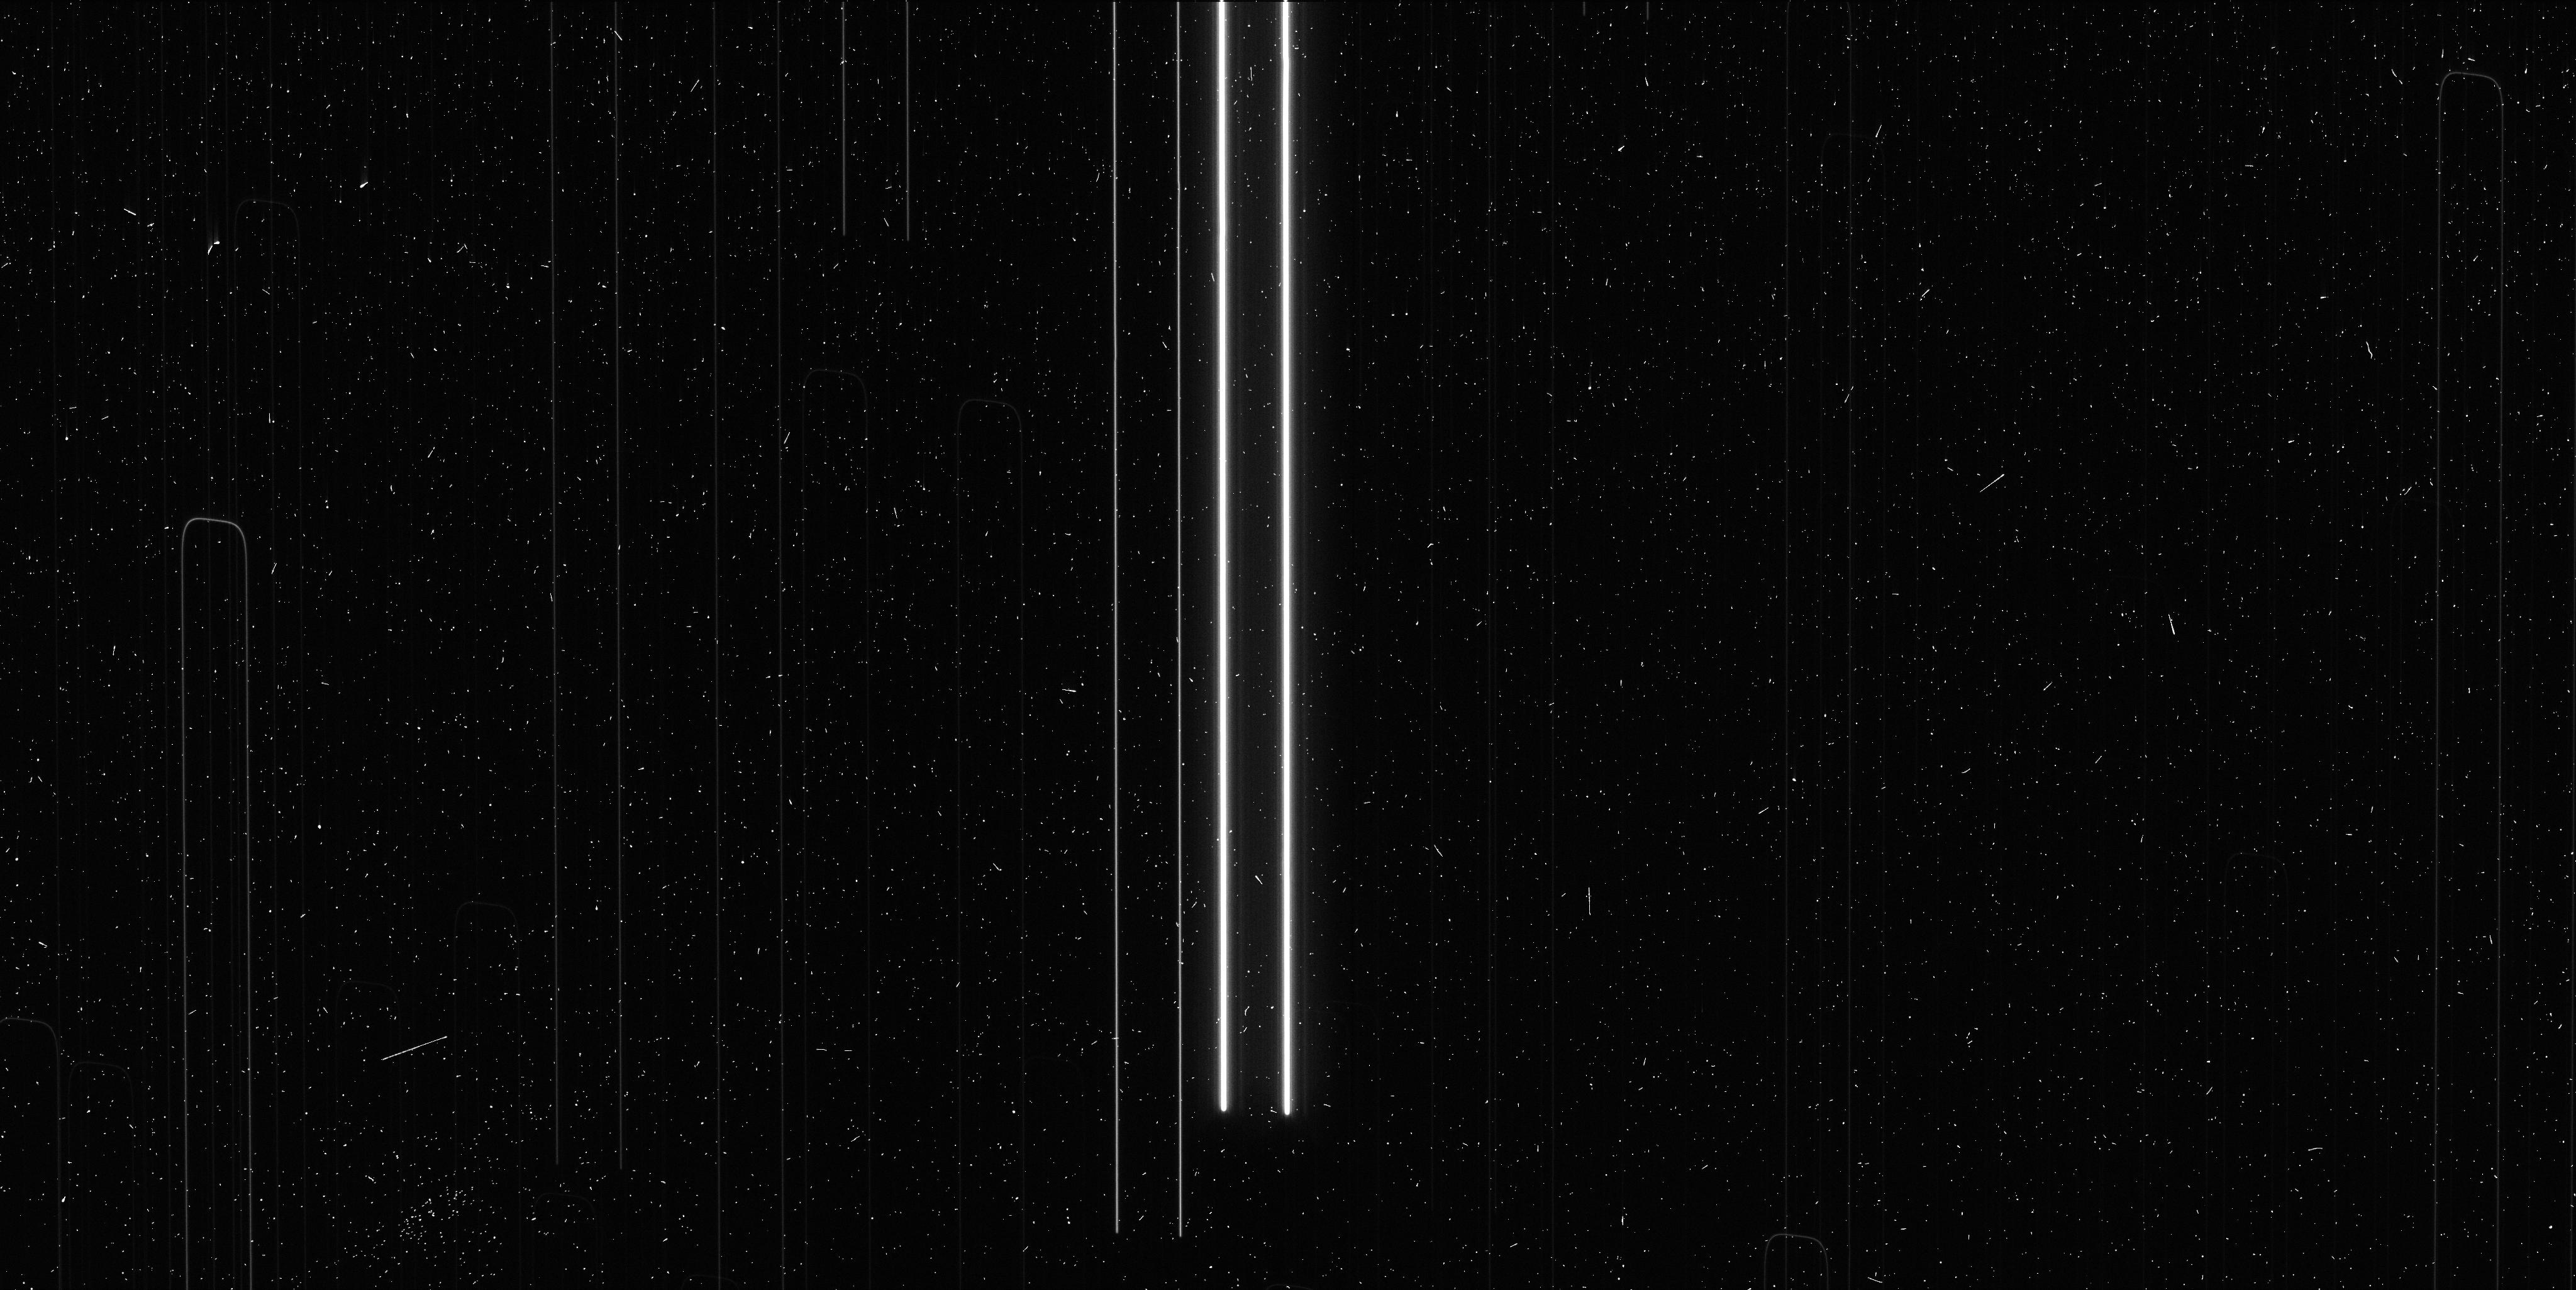
Target: V-VY-CAR. Instrument: WFC3/UVIS. Filter: F673N. Exposure: 6 min. Observation ID: ict703ijq

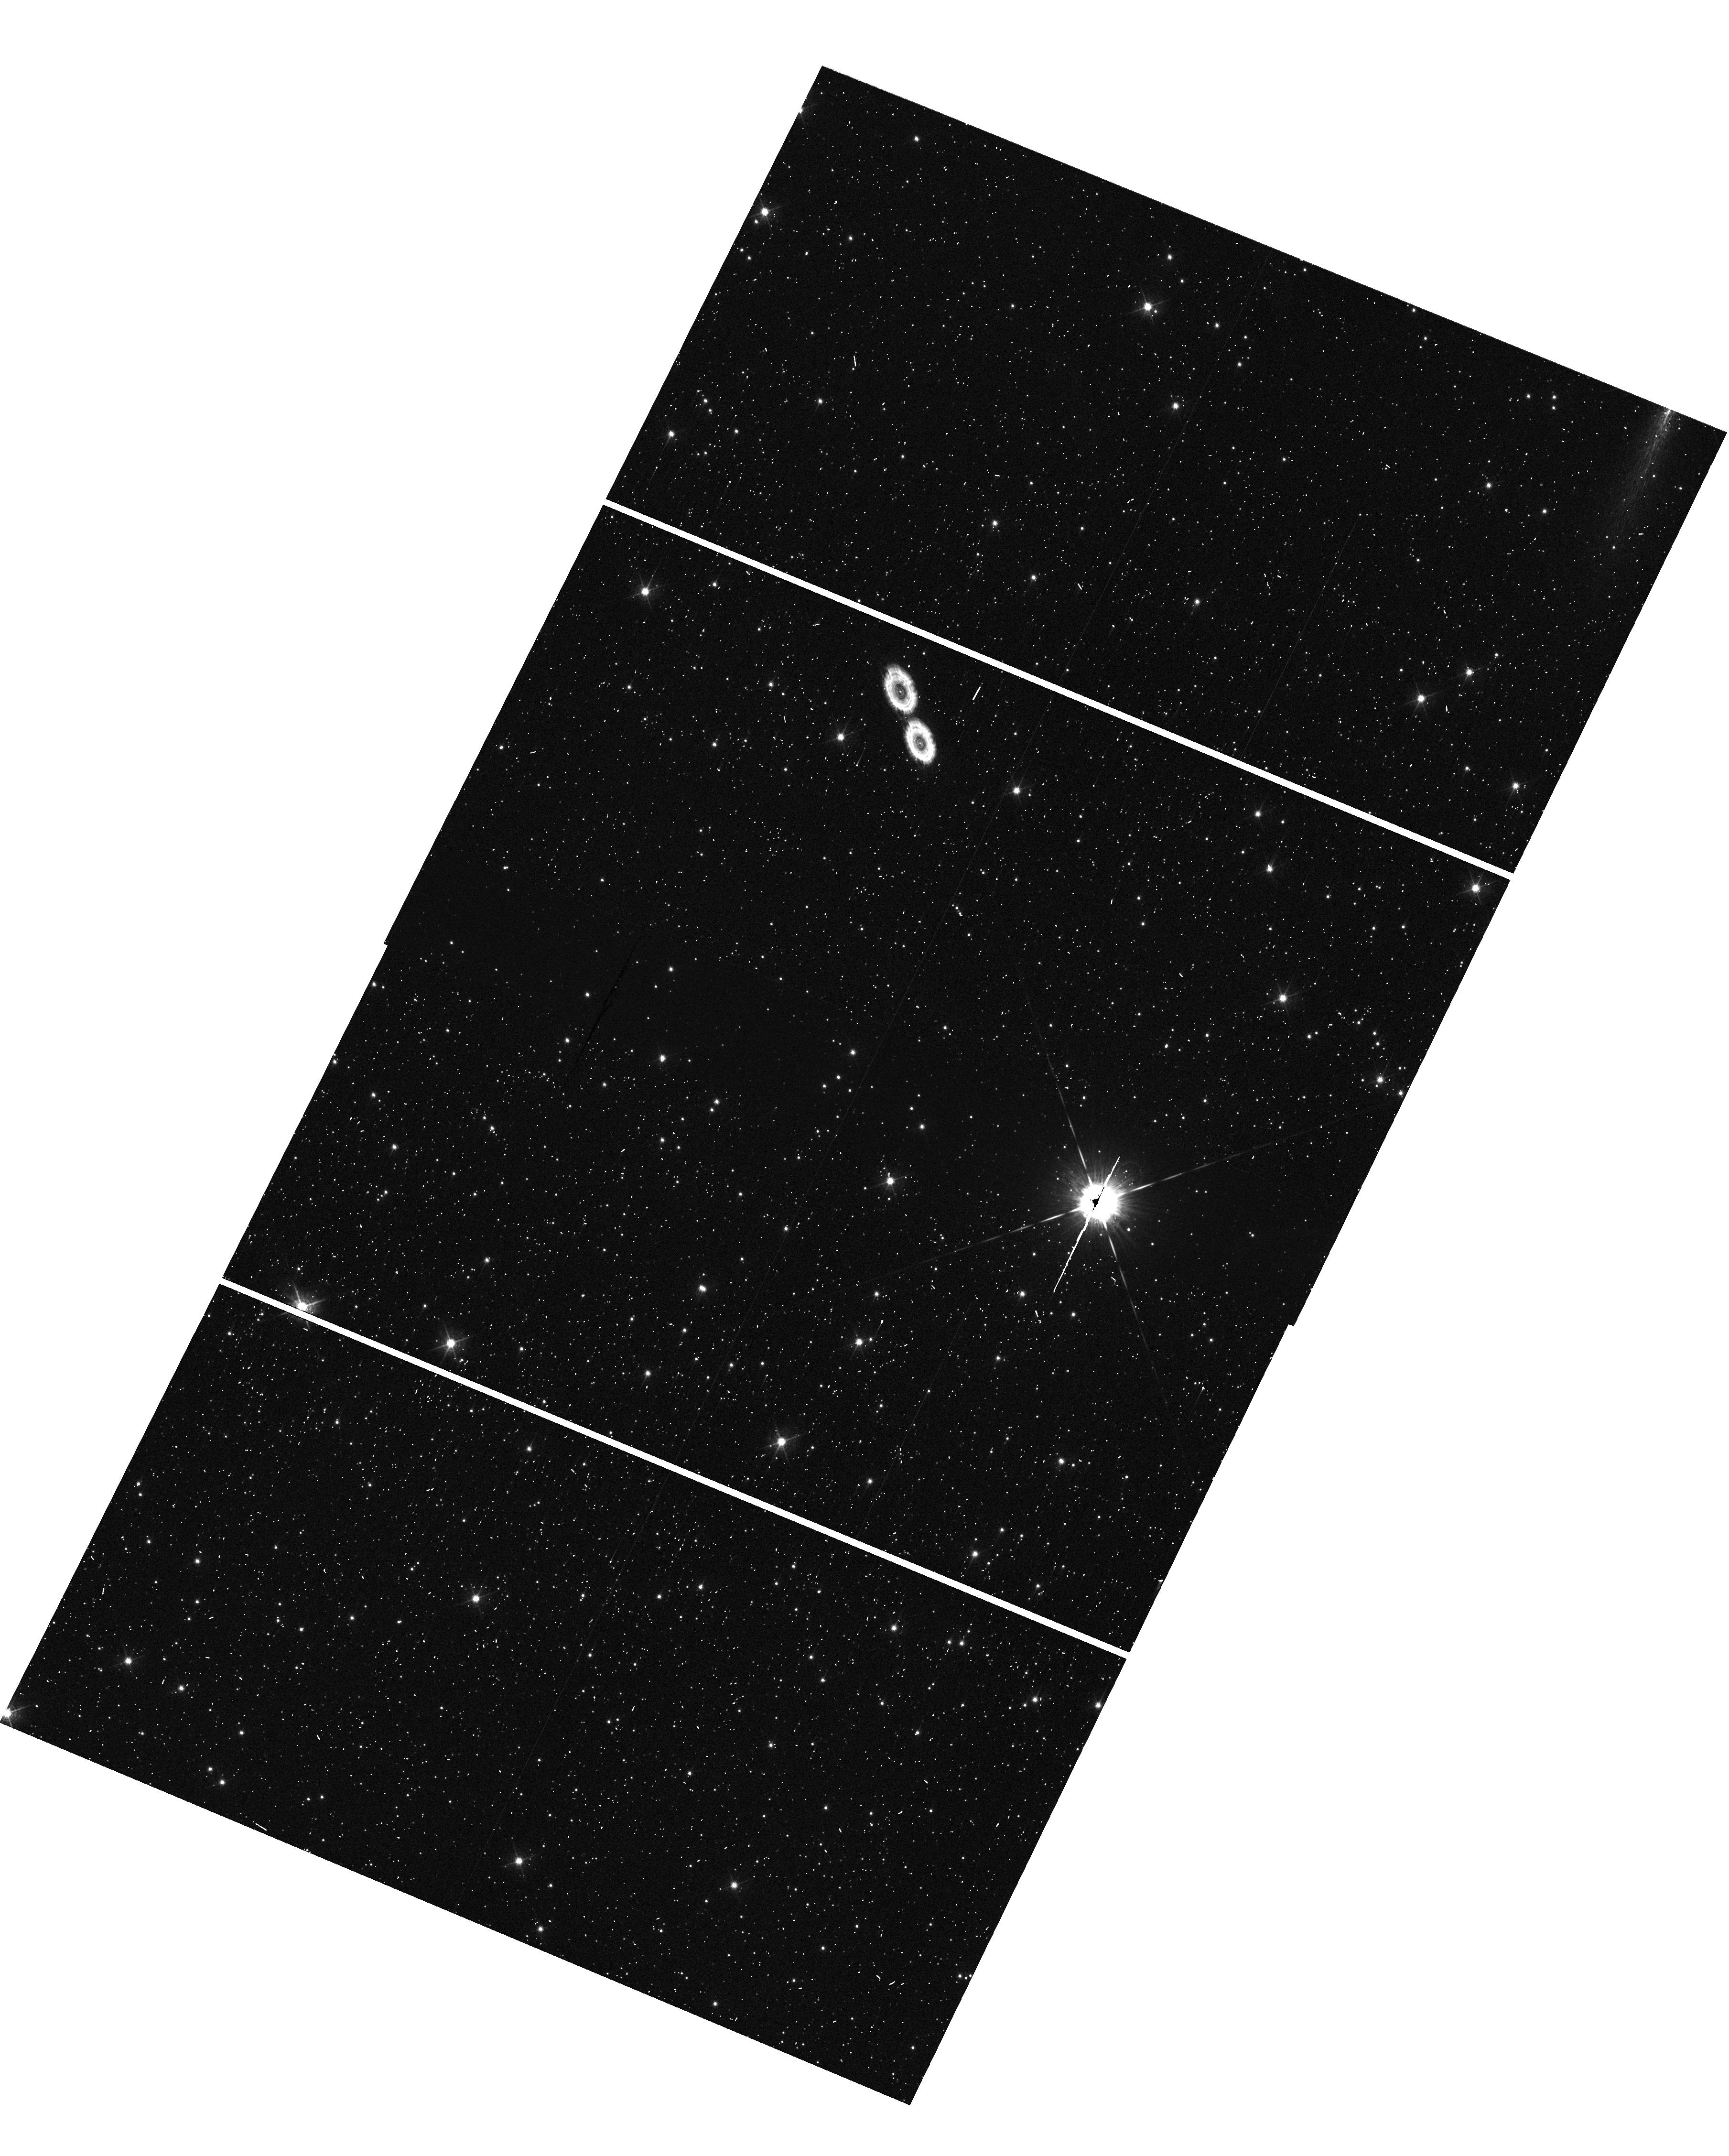
Target: V-WZ-SGR-OFF. Instrument: WFC3/UVIS. Filter: F621M. Exposure: 1 min. Observation ID: hst_14062_04_wfc3_uvis_f621m_ict704

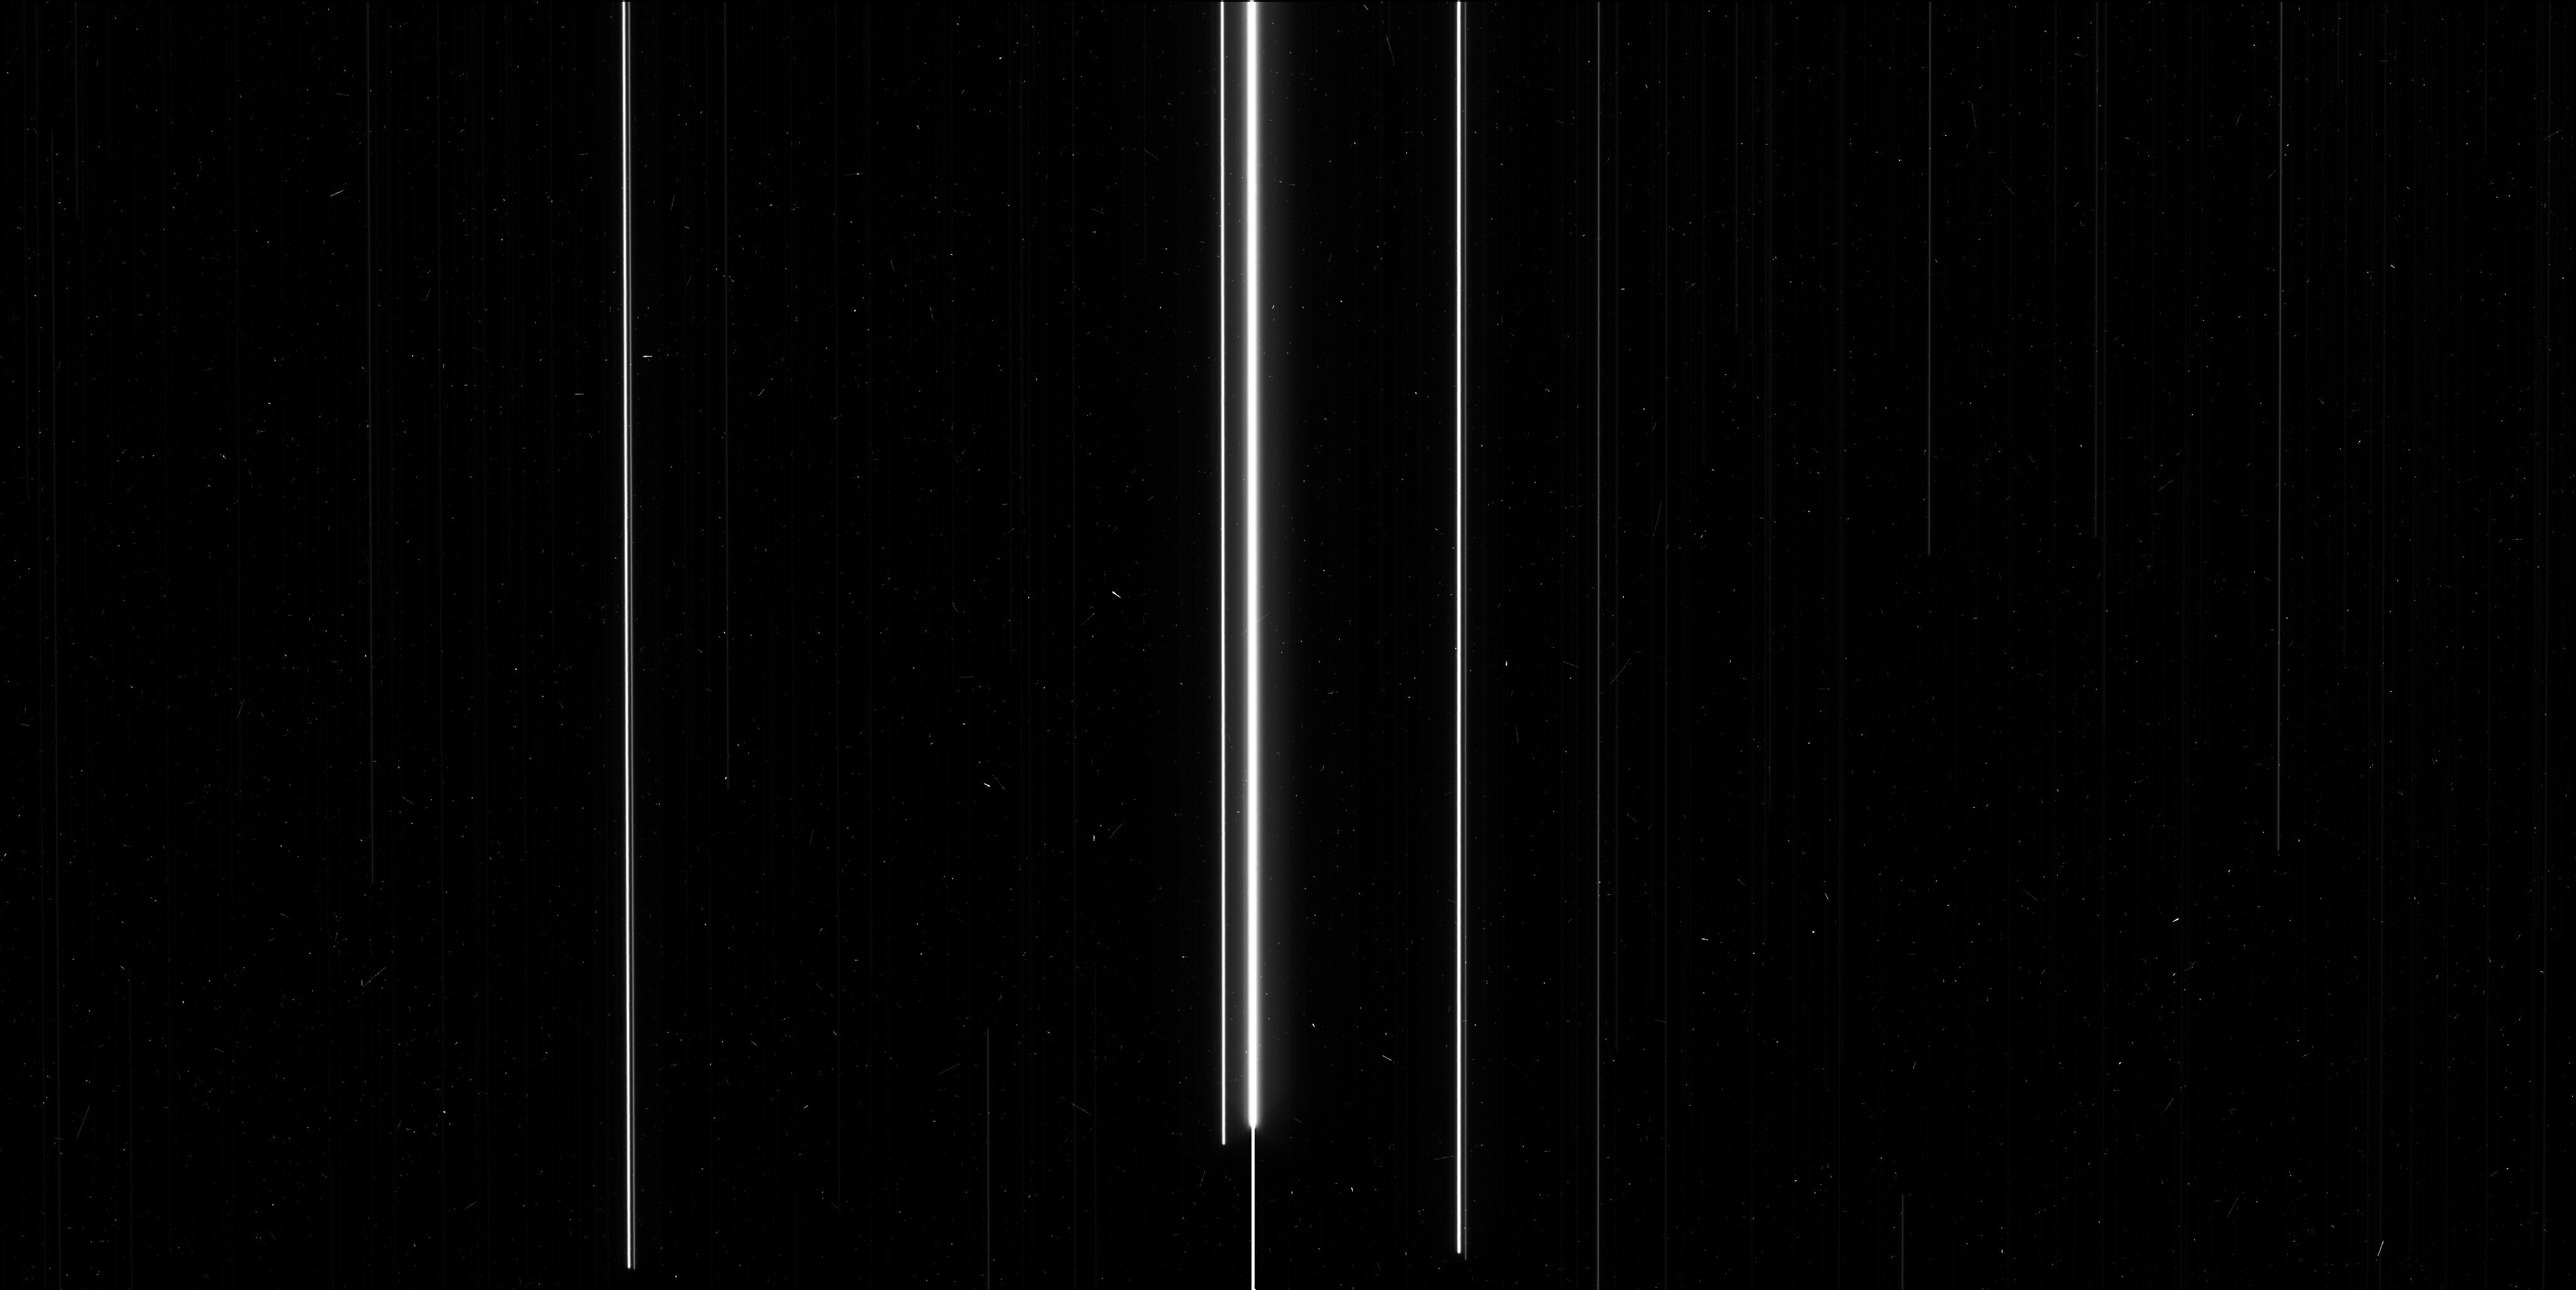
Target: V-RY-SCO. Instrument: WFC3/UVIS. Filter: F606W. Exposure: 6 min. Observation ID: ict701npq

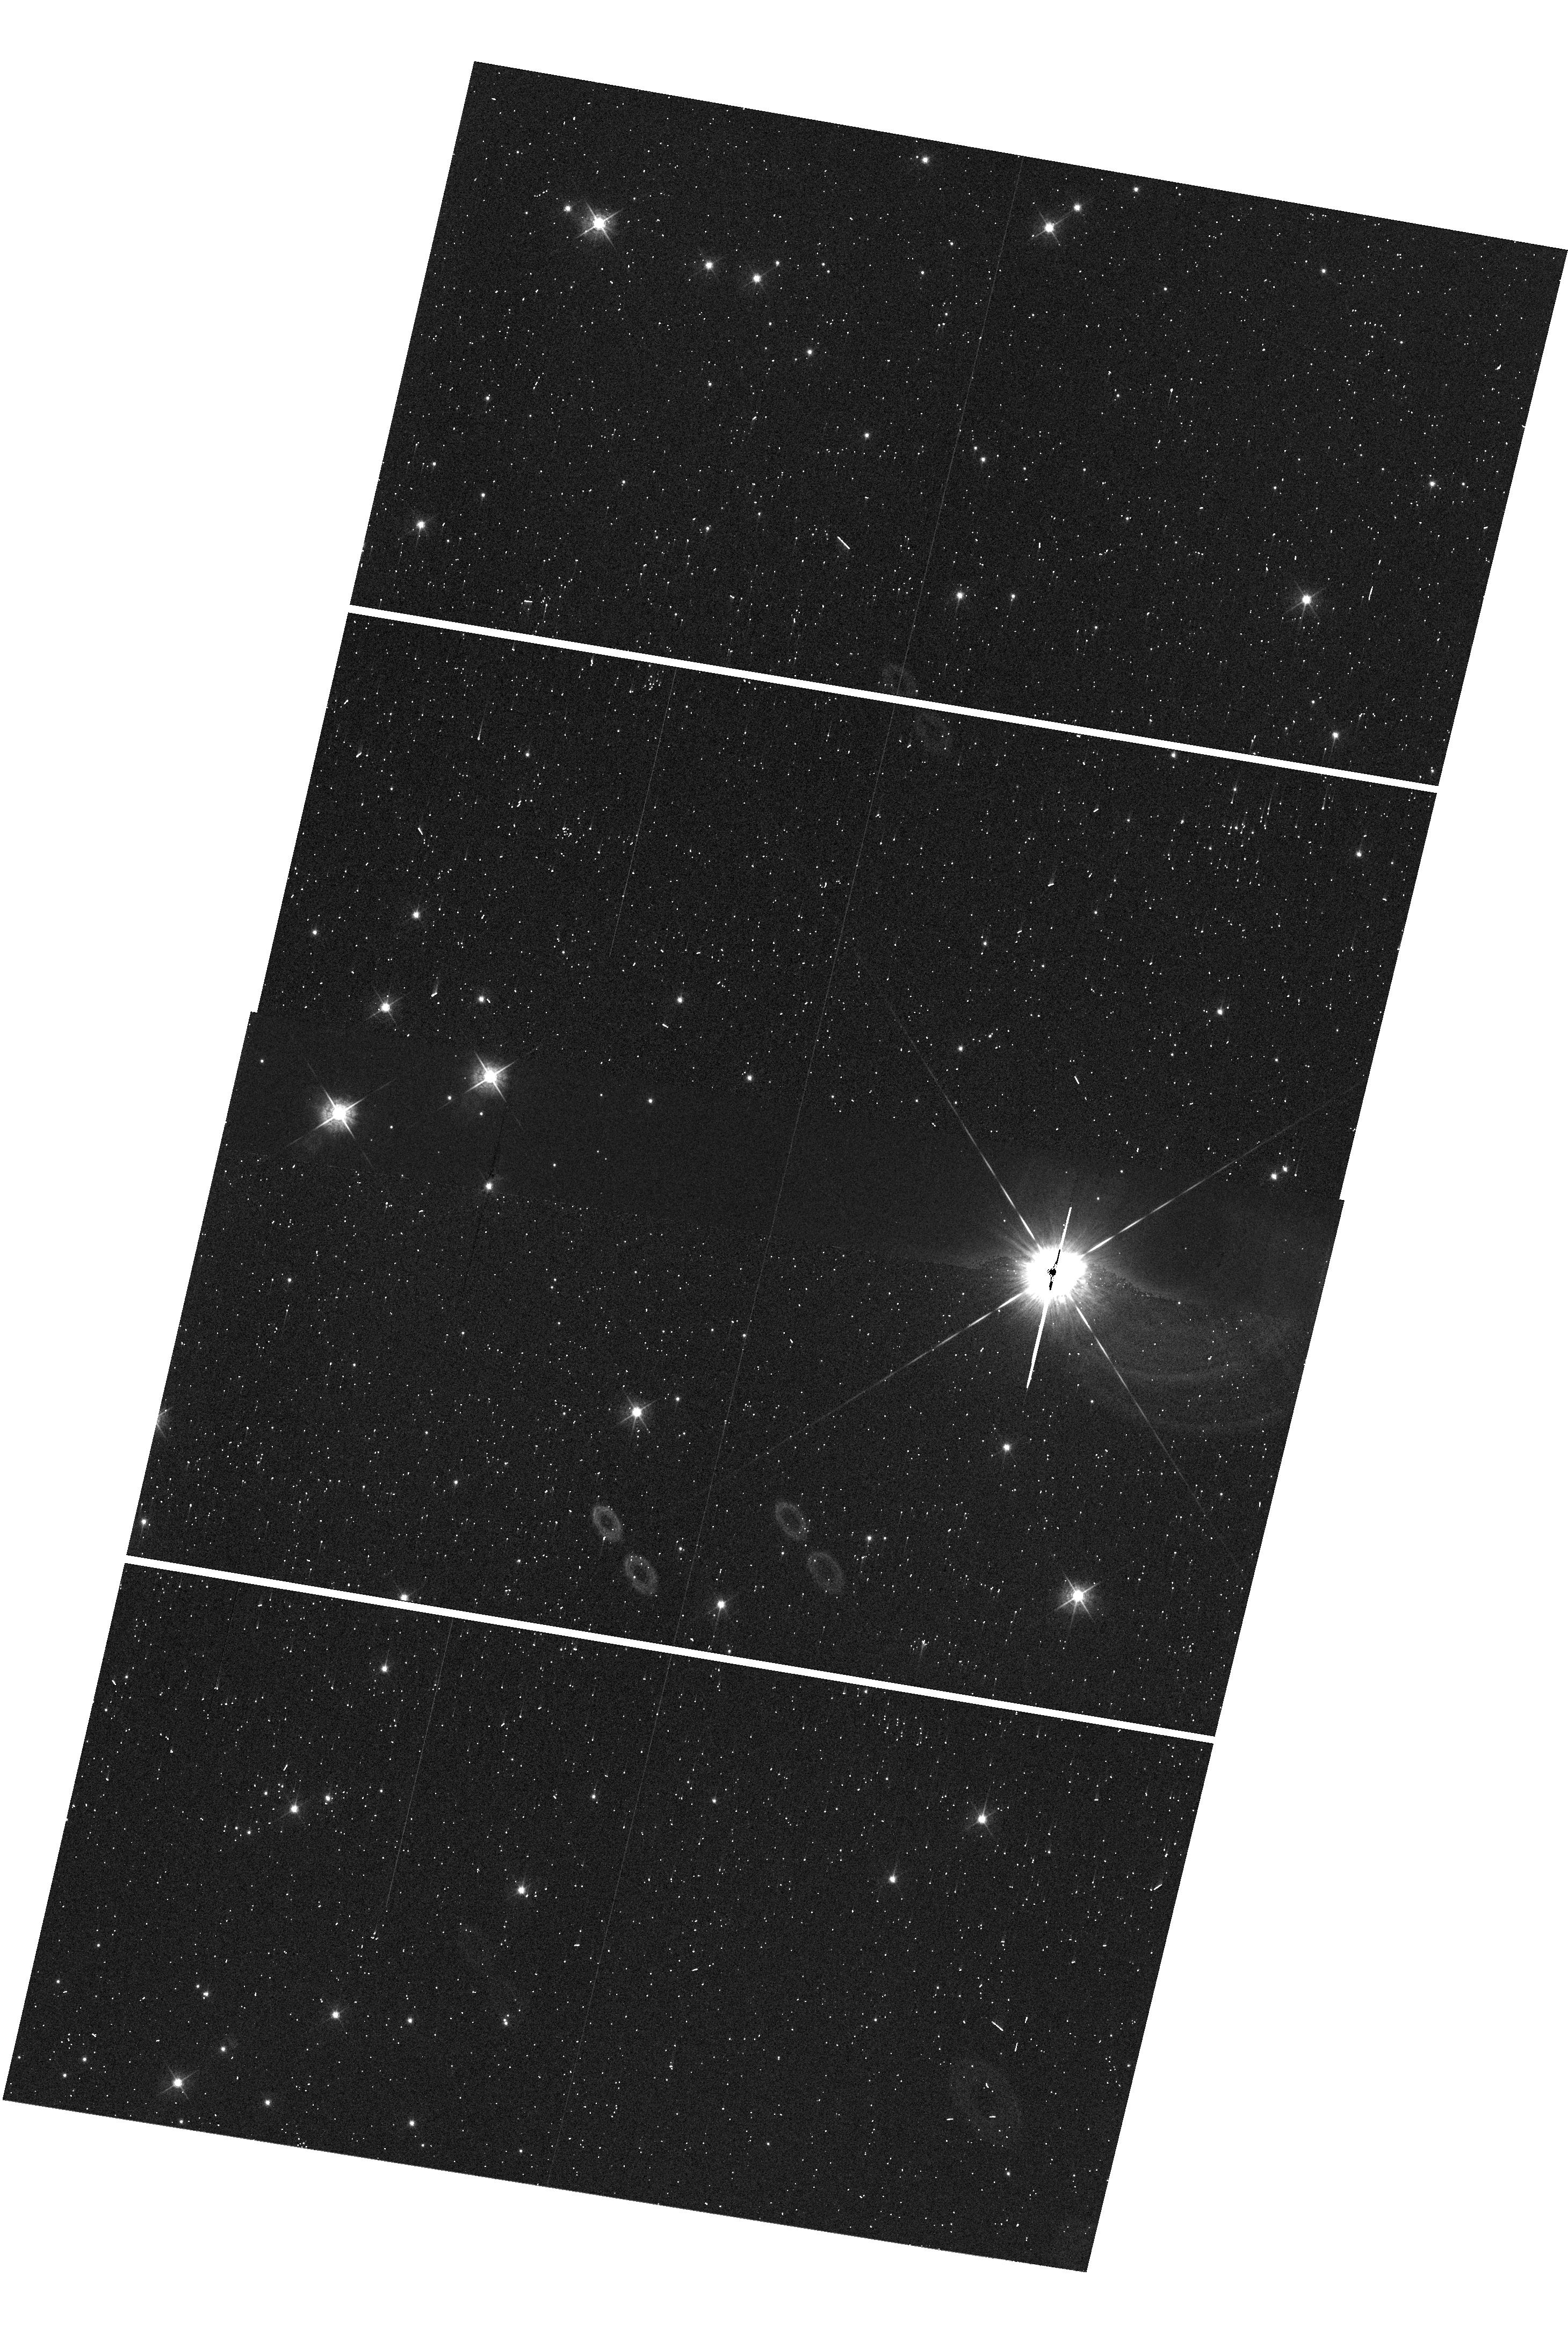
Target: V-X-PUP-OFF. Instrument: WFC3/UVIS. Filter: F621M. Exposure: 2 min. Observation ID: hst_14062_07_wfc3_uvis_f621m_ict707

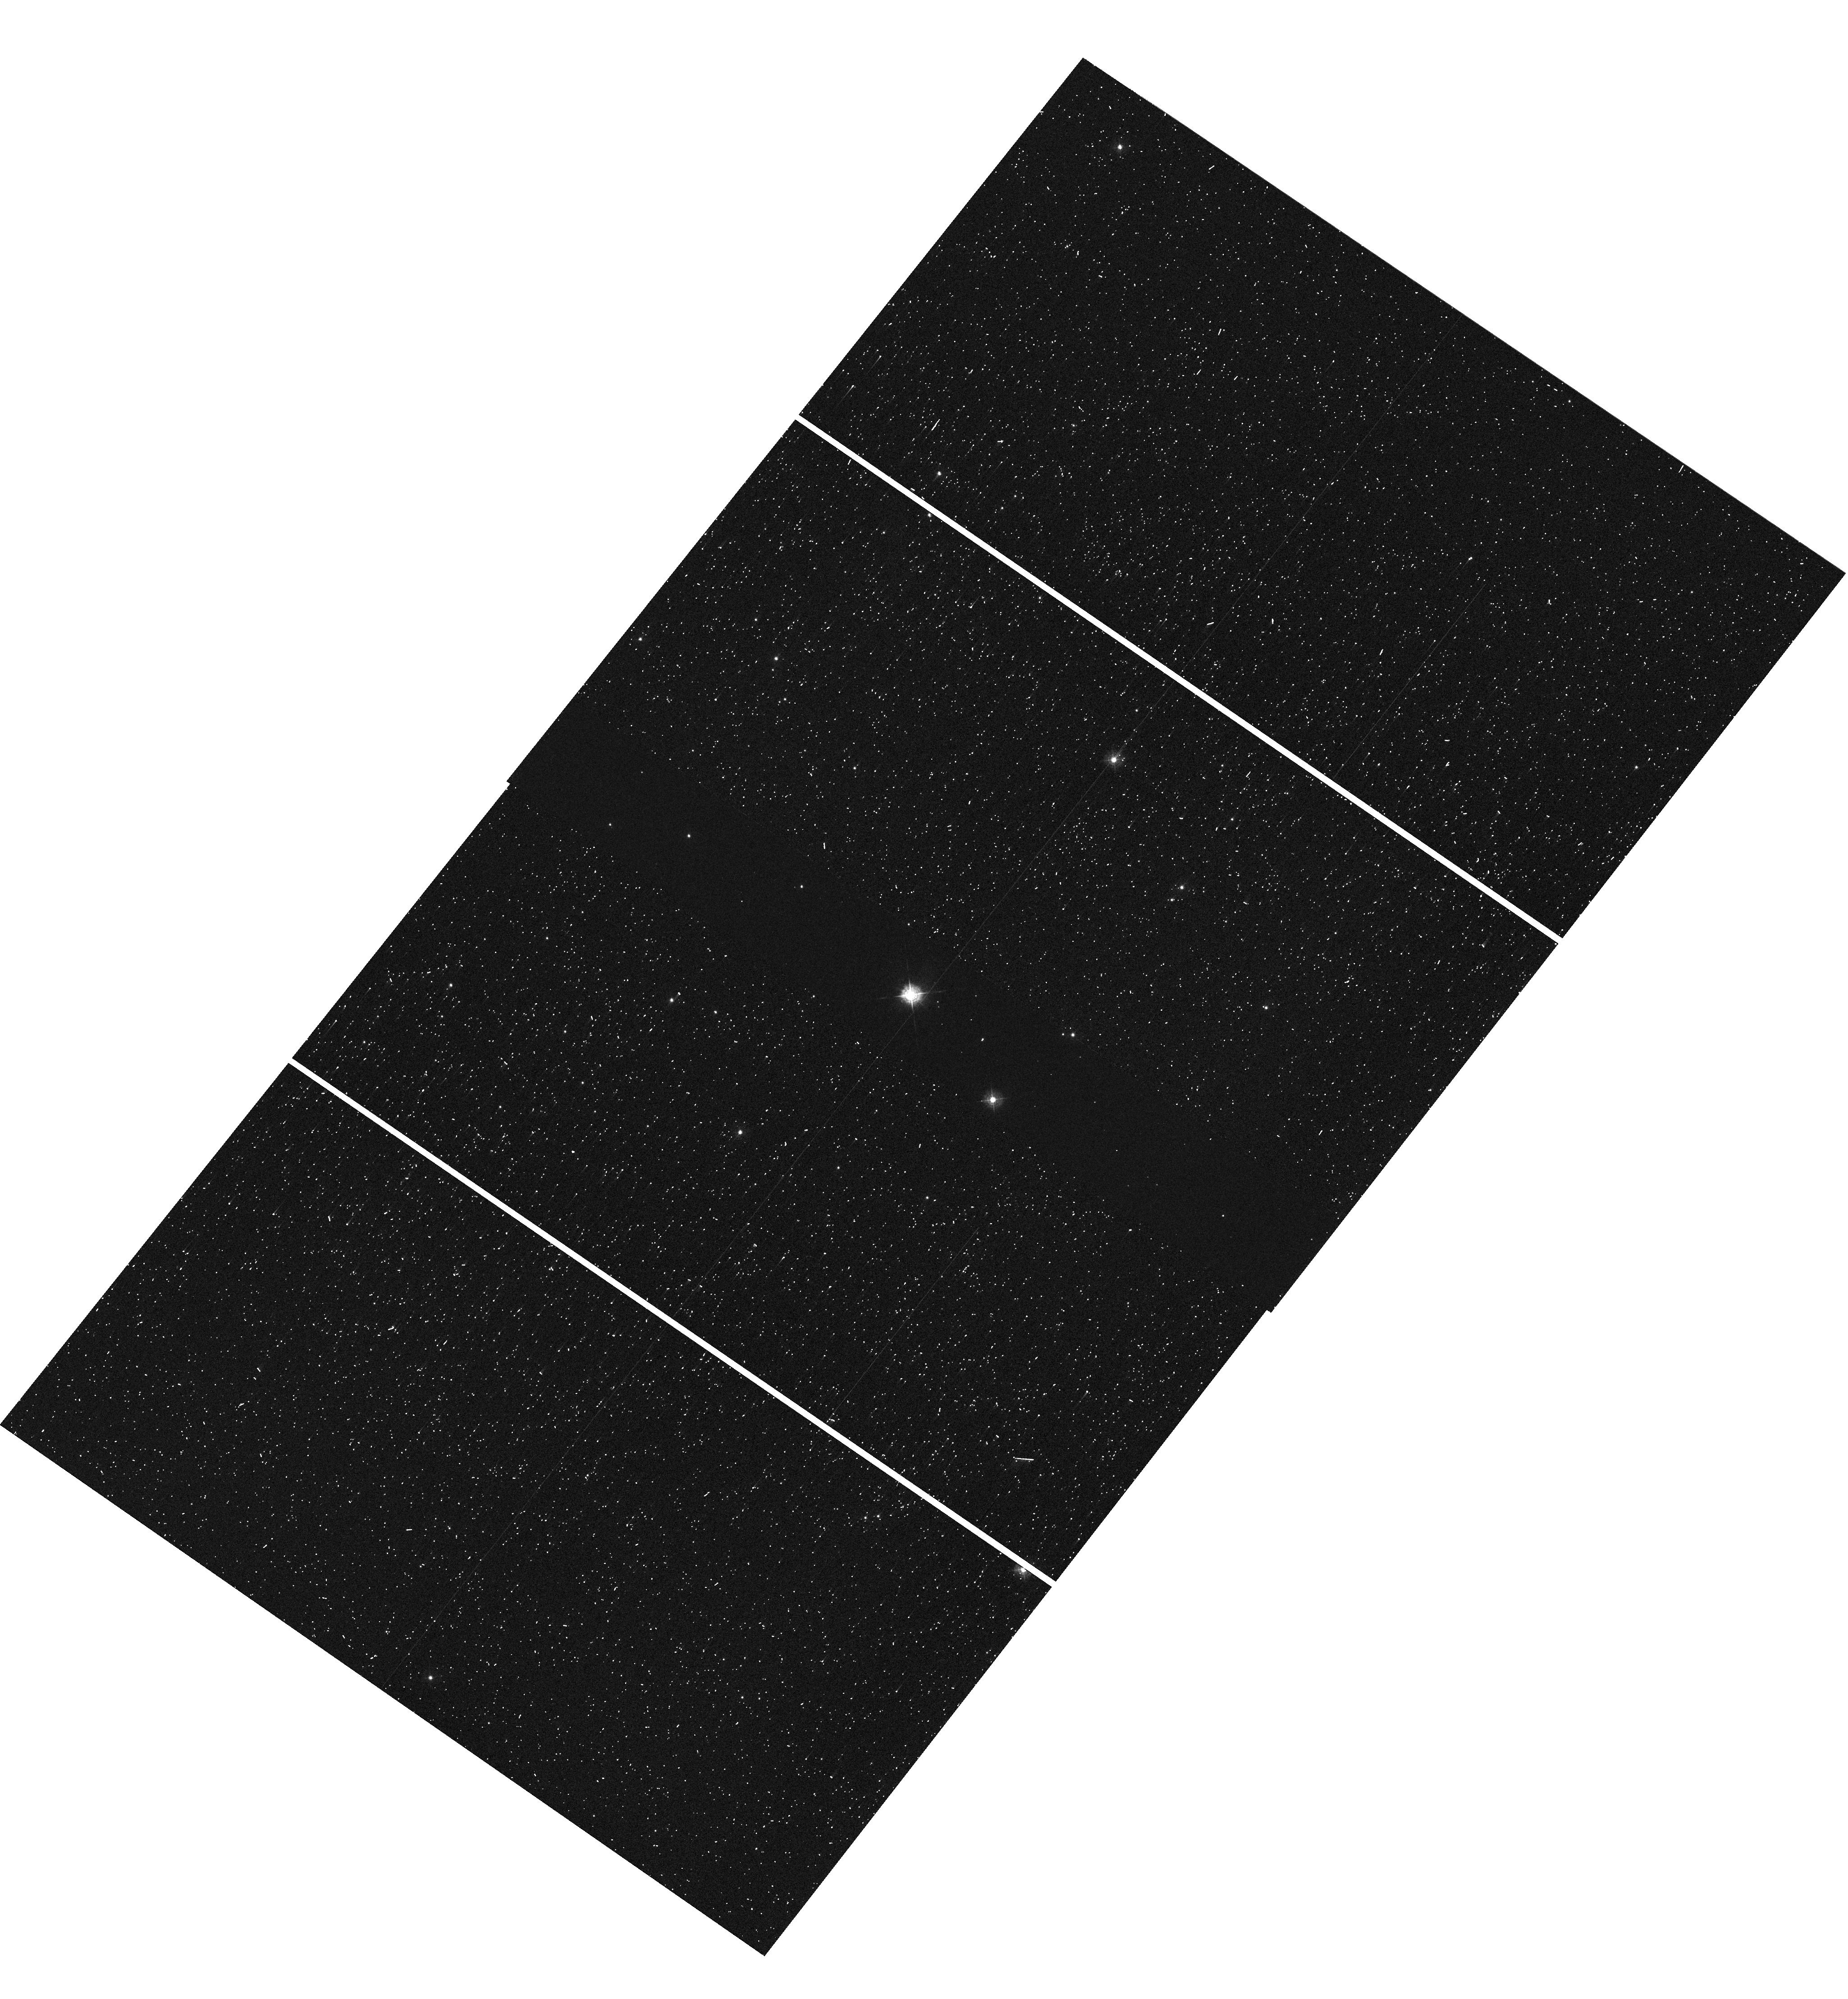
Target: V-S-VUL. Instrument: WFC3/UVIS. Filter: F410M. Exposure: 2 min. Observation ID: hst_14062_06_wfc3_uvis_f410m_ict706

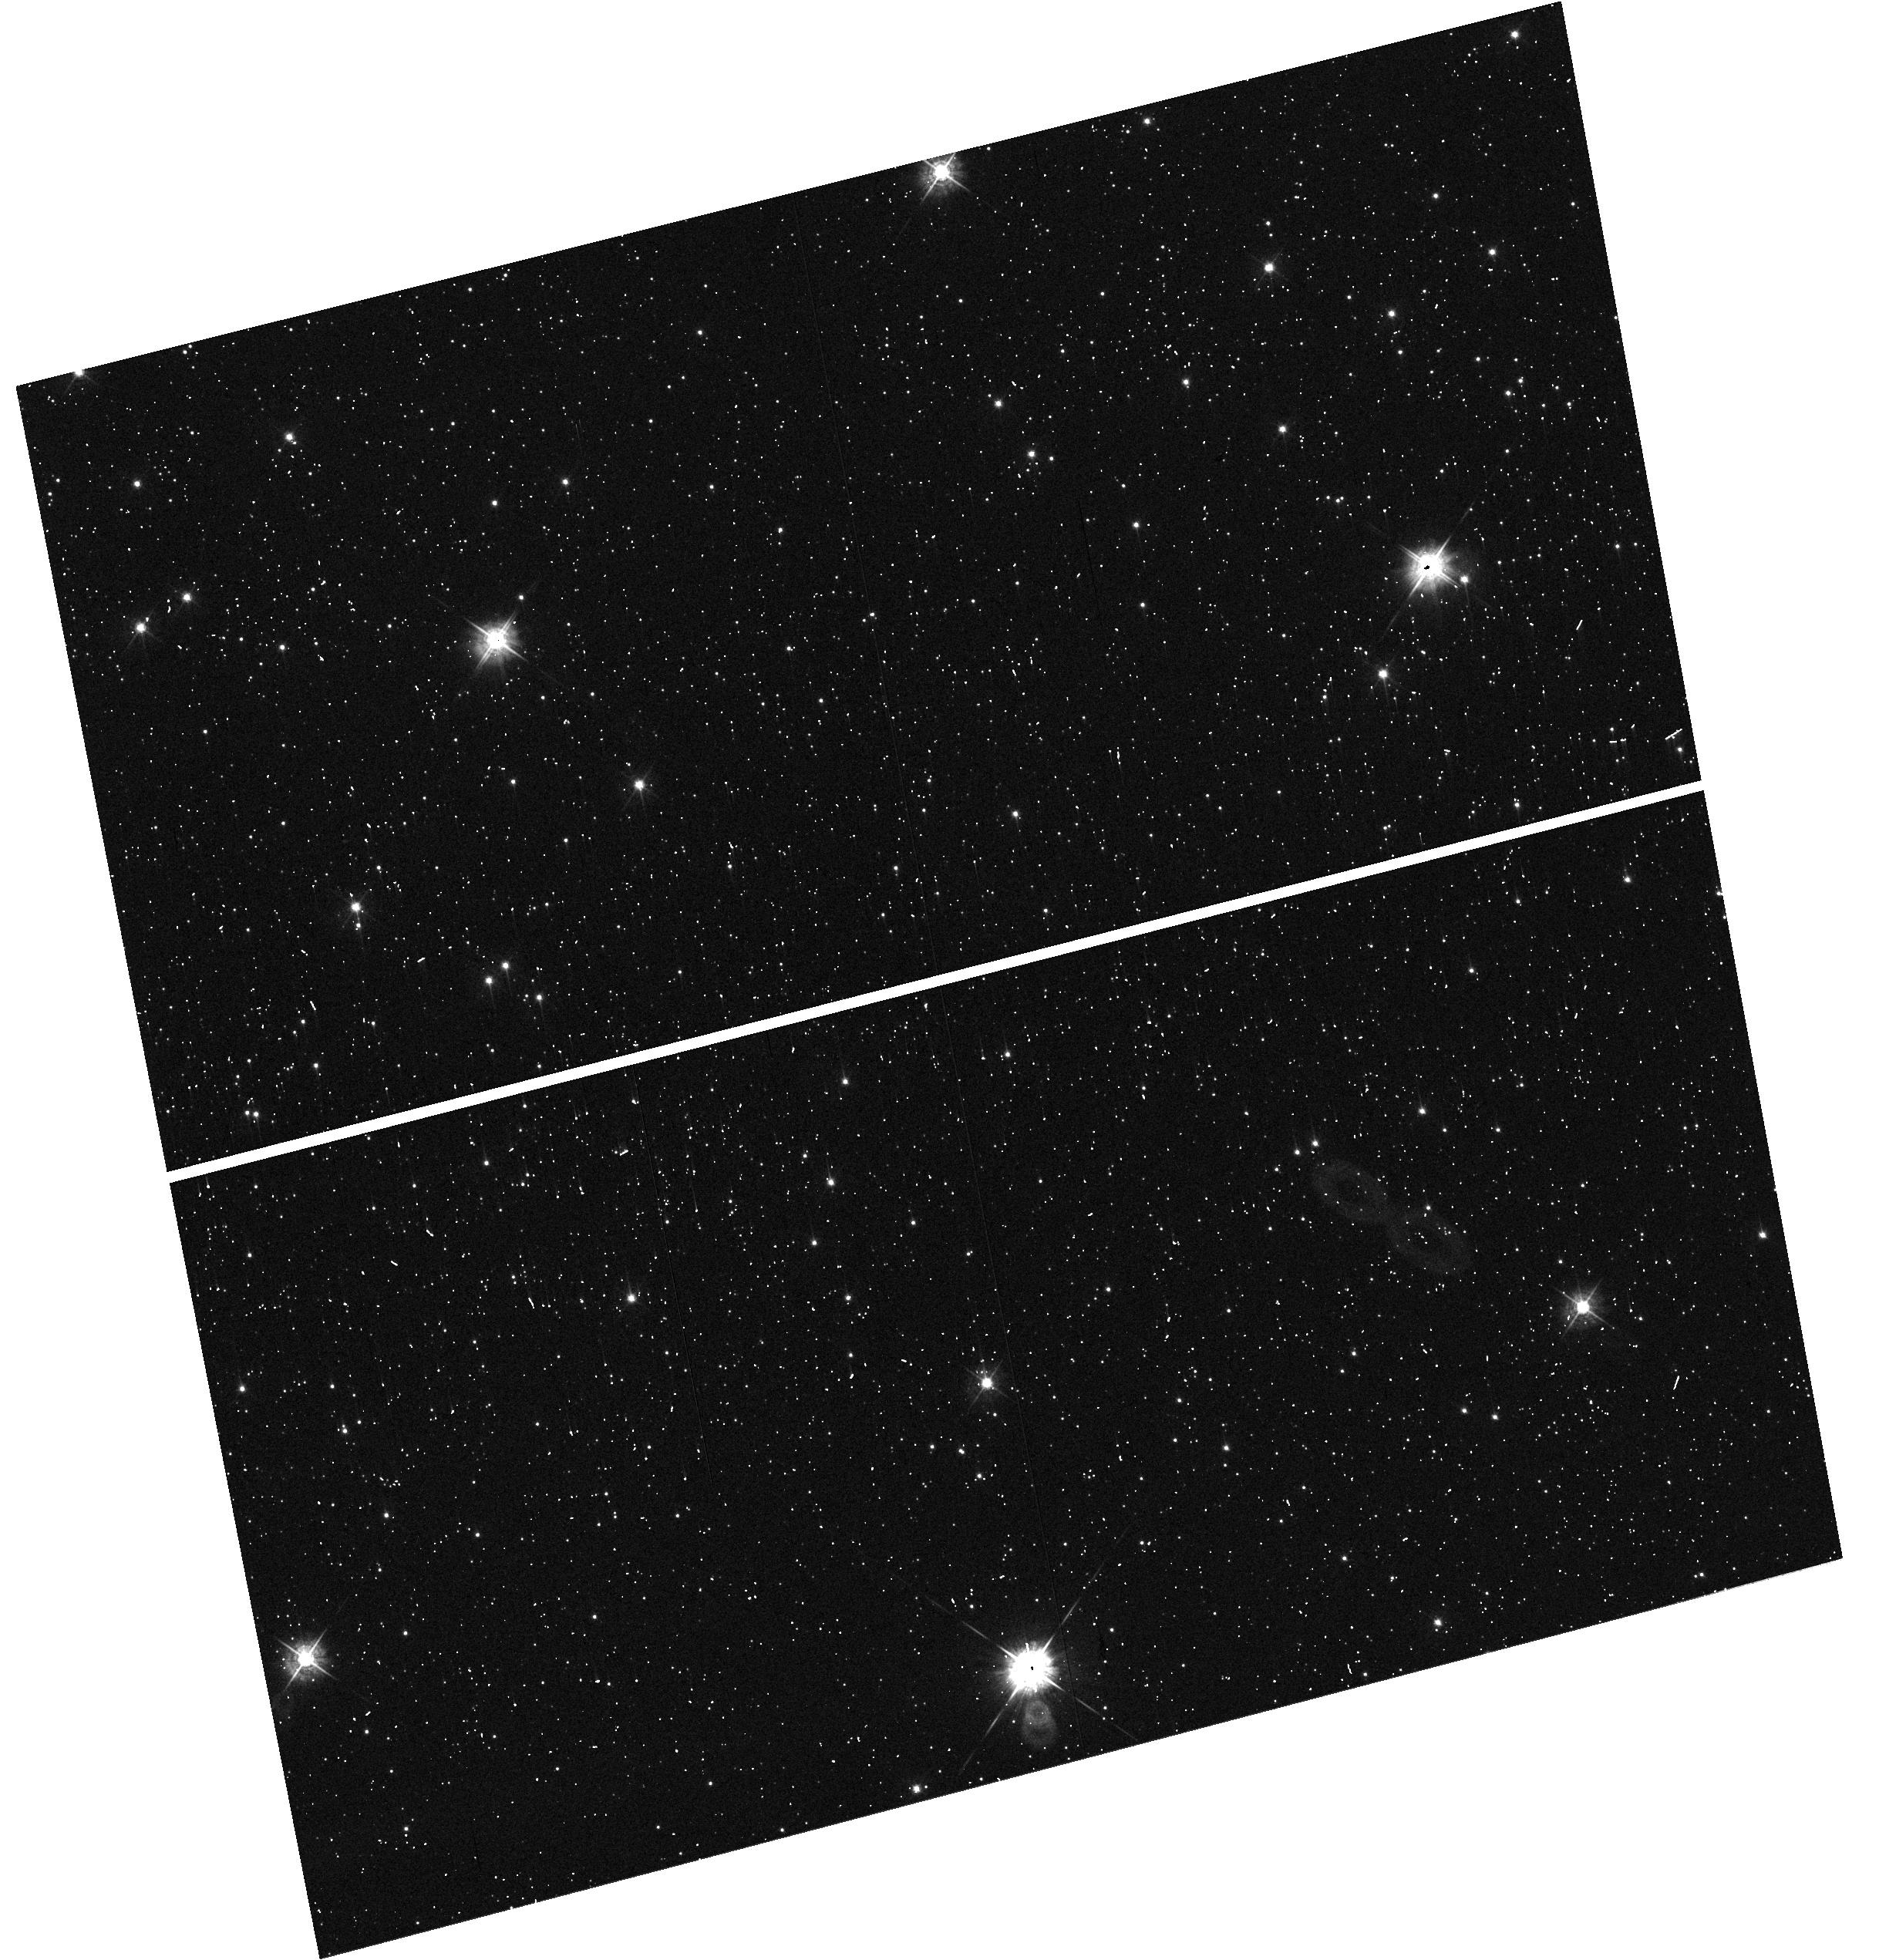
Target: V-KN-CEN. Instrument: WFC3/UVIS. Filter: F547M. Exposure: 1 min. Observation ID: hst_14062_08_wfc3_uvis_f547m_ict708

The Fifth and Final Epoch (PI: Riess, Adam)

A local measurement of the Hubble Constant with 1-2% precision can resolve recent hints of surprises in the cosmological model involving the nature of dark energy and the claimed presence of a new species of neutrino. Its leverage would be great, equal to nearly doubling the extent of near-term cosmological surveys like DES, BOSS and Pan-STARRS. We are building a new distance ladder to double the current precision of the Hubble constant to <2% by attacking the largest unaddressed obstacle to its determination, the lack of parallaxes of long period Milky Way Cepheids. We have developed a new technique to measure relative astrometry using spatial scanning with WFC3 to reach an unprecedented 30-microarcsecond precision scale for stars and measure parallaxes at 1-4 kiloparsecs. Our first completed measurement shows that a fifth epoch, included as a trial for our first measured parallax, is invaluable for 1) identifying astrometric binaries that can otherwise contaminate the derived Cepheid parallax, 2) fully removing the correlation in error between parallax and proper motion, and 3) improving the Cepheid parallax precision by 25%, equal to a 55% augmentation in the Cepheid sample size, much better than the naive (i.e., root n) expectation, a result of the longer temporal baseline and reduced covariance for proper motion. We propose to add this extra measure of robustness and precision to the 18 parallax measurements nearing completion. With Planck data, this new measurement of the Hubble constant will double the precision of the dark energy equation of state parameter, may reveal a new neutrino species, and would further HST's contribution to a task for which it was made.